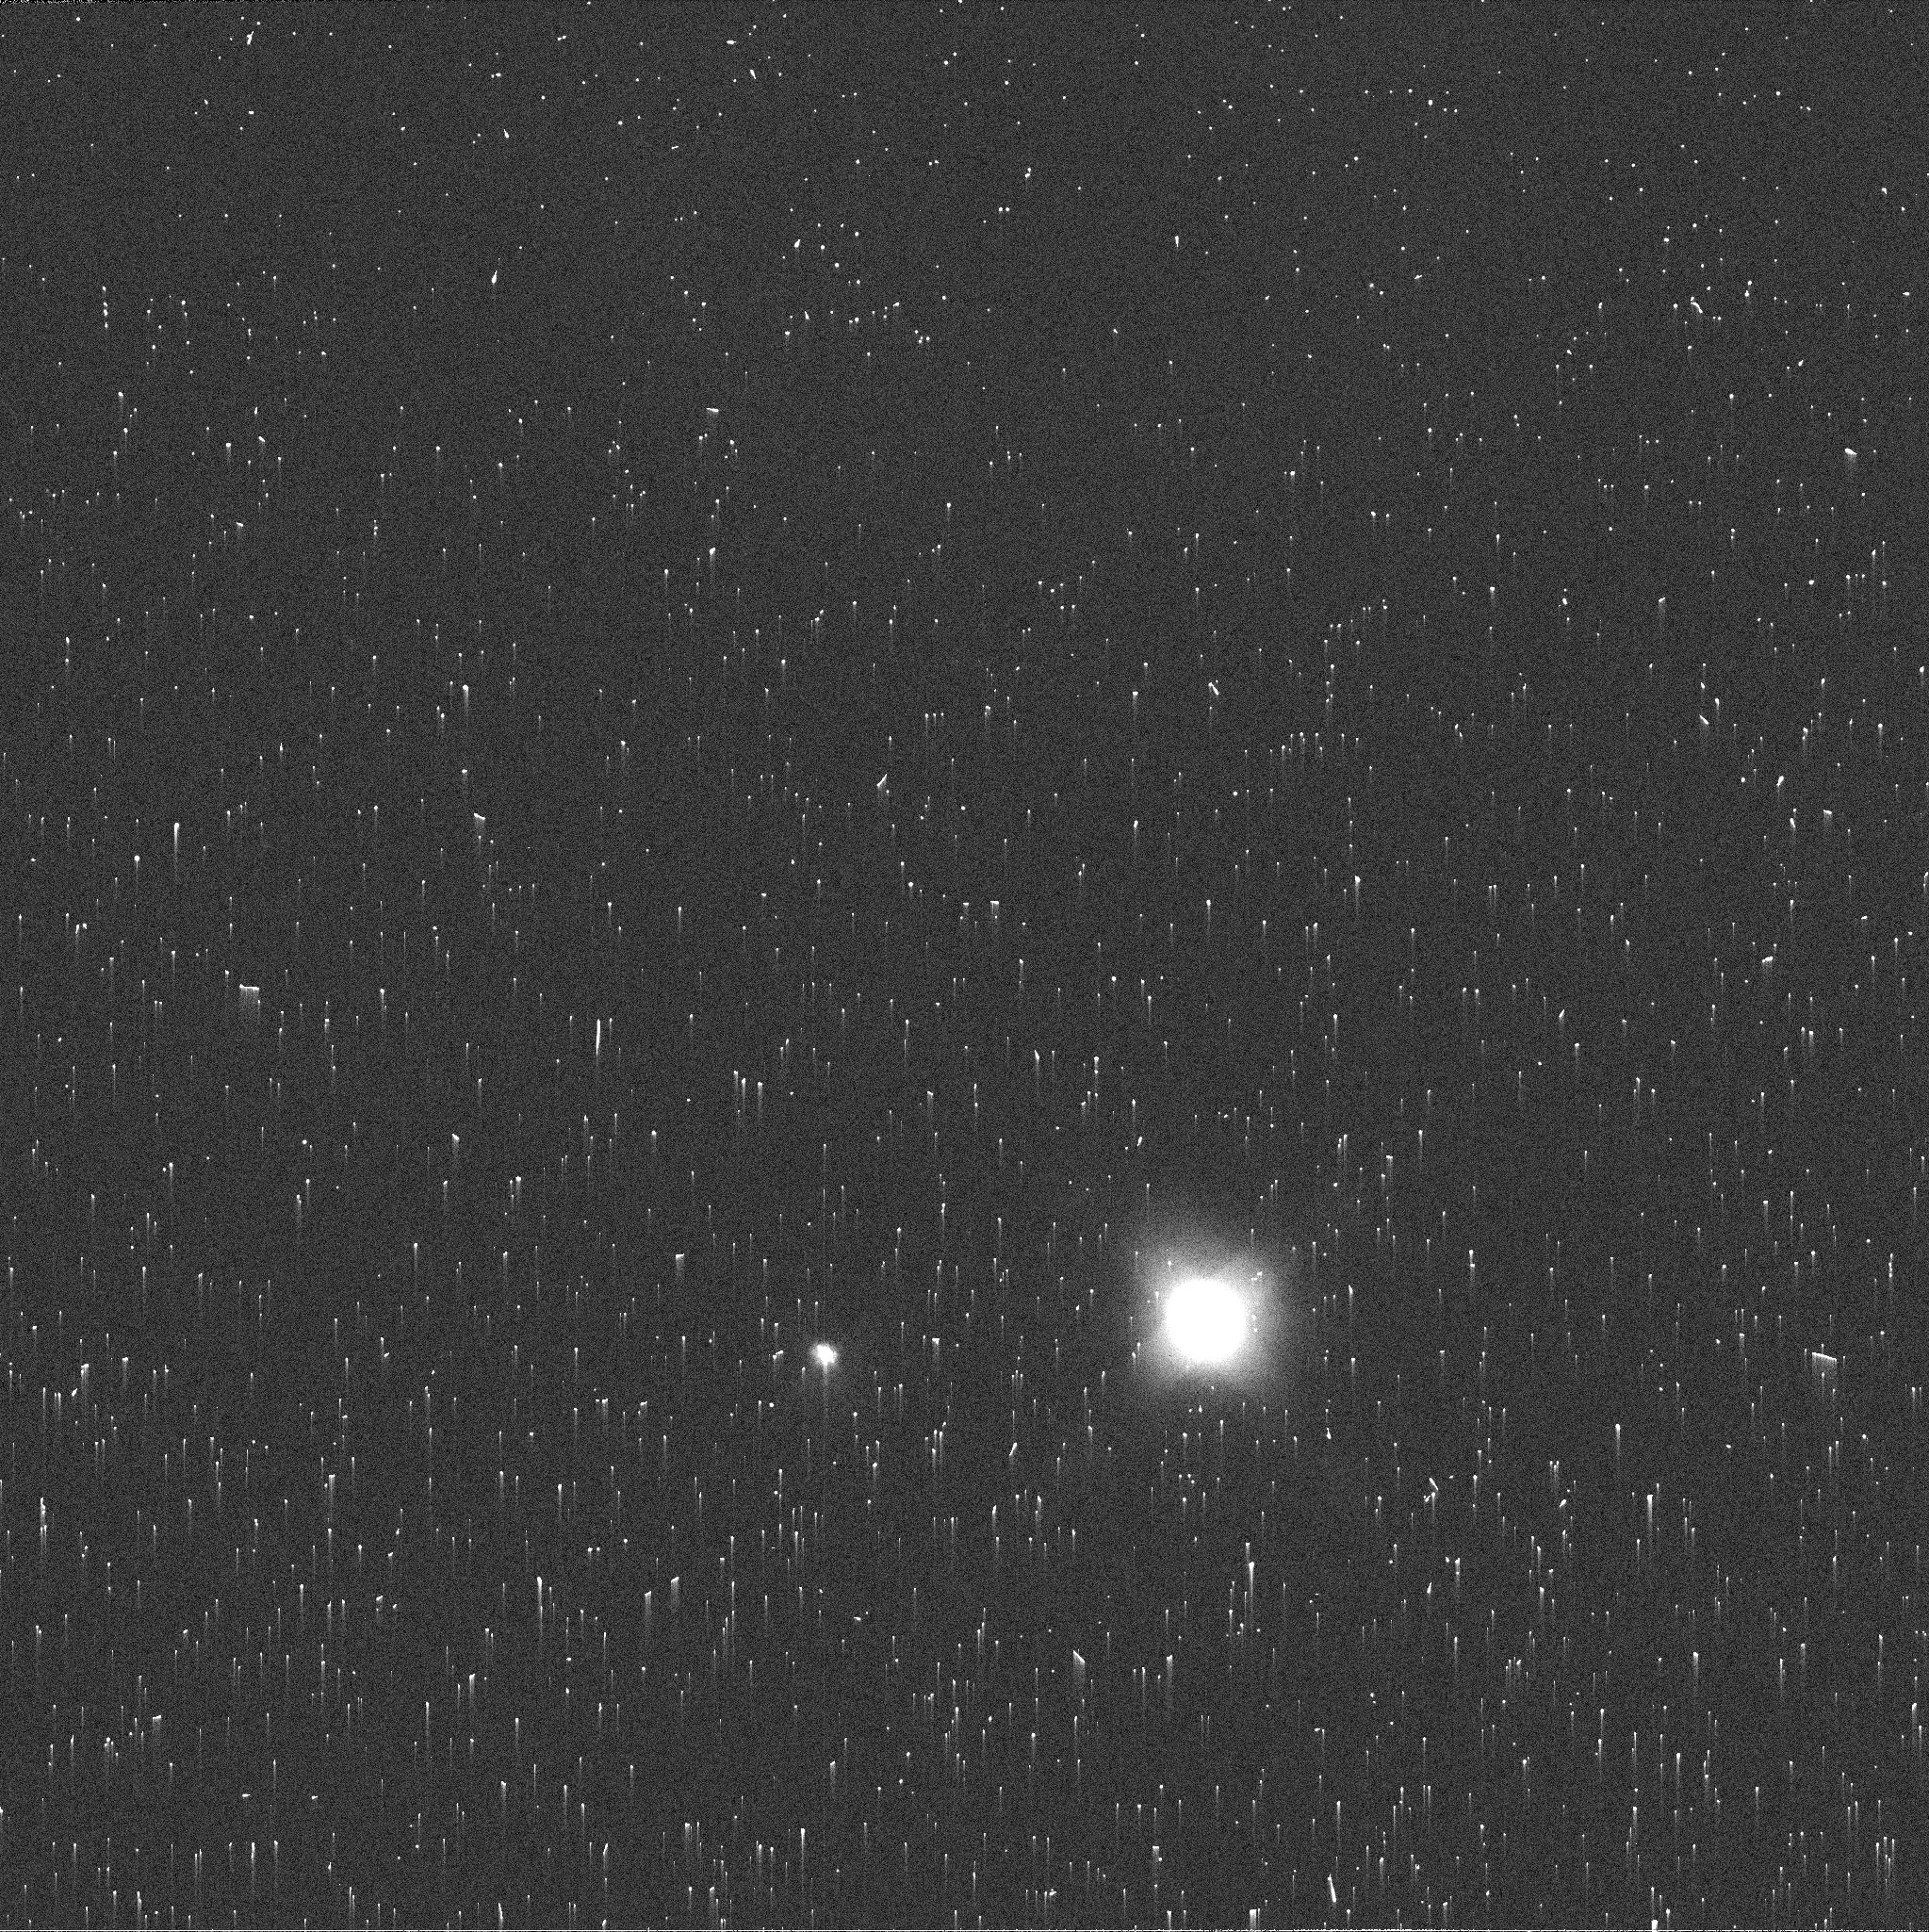
Target: NEPTUNE
Instrument: WFC3/UVIS
Filter: FQ619N
Exposure: 2 min
Observation ID: ie8c05qhq

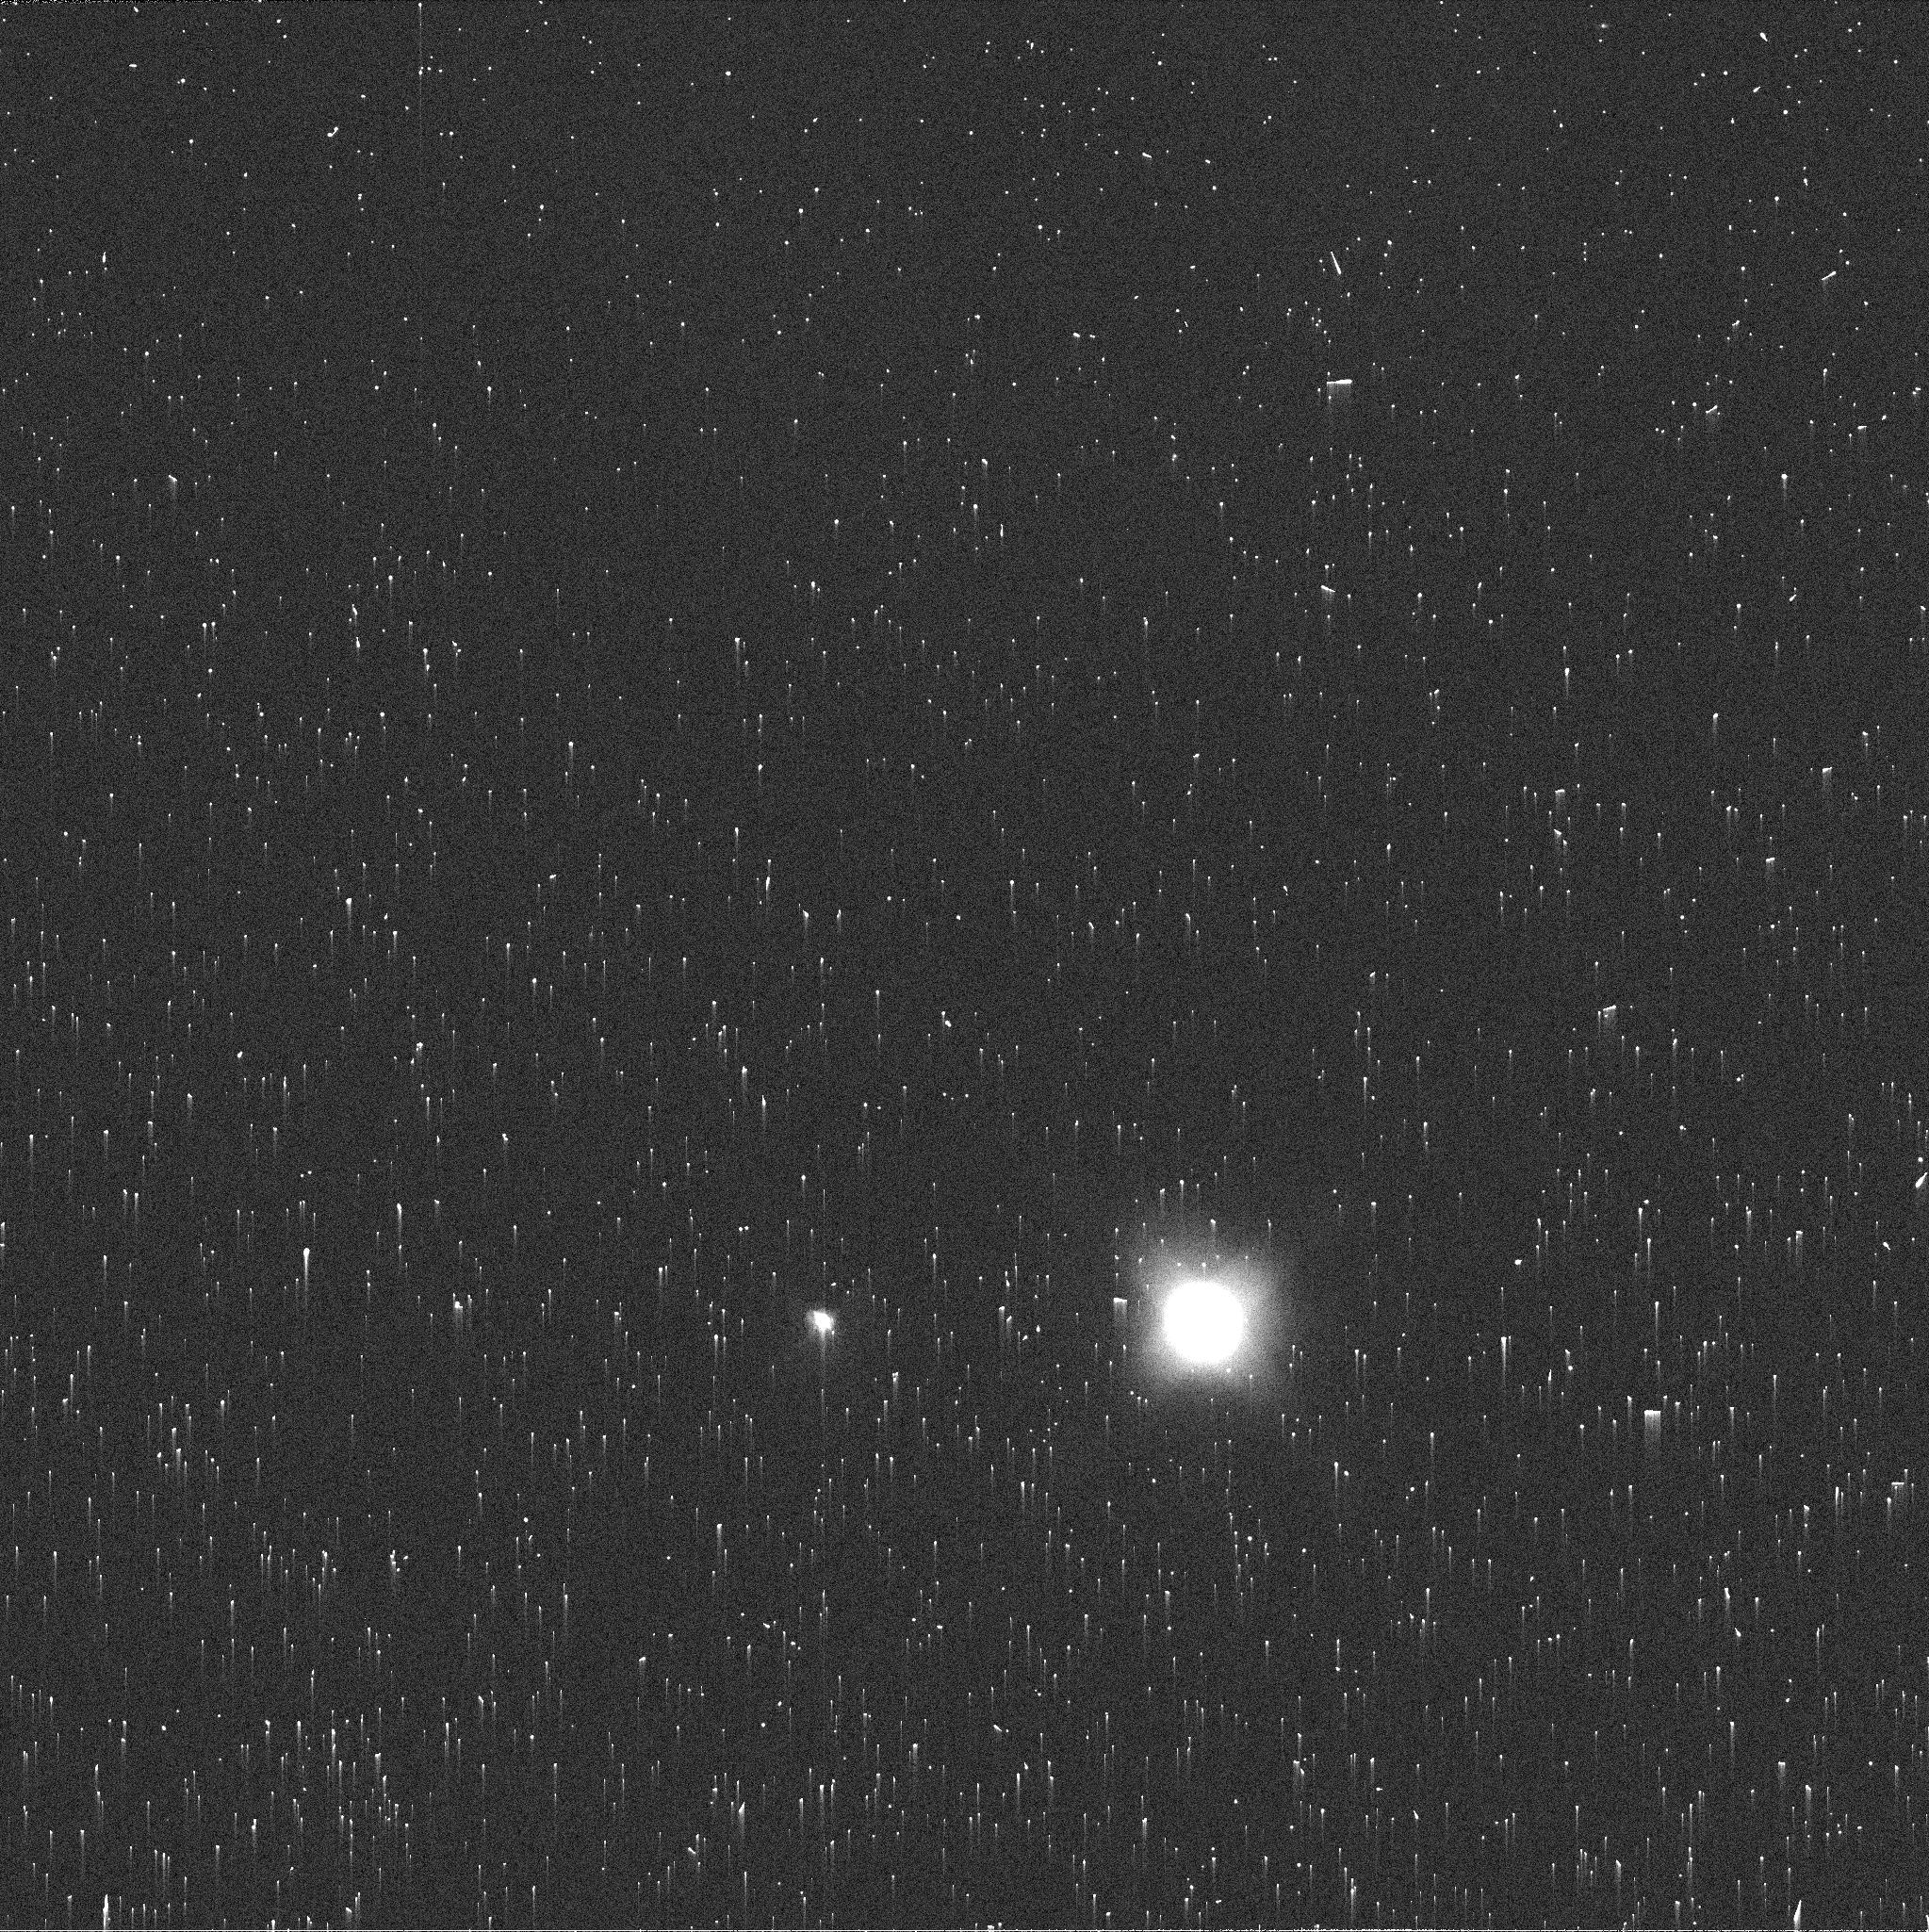
Target: NEPTUNE
Instrument: WFC3/UVIS
Filter: FQ619N
Exposure: 2 min
Observation ID: ie8c04pjq

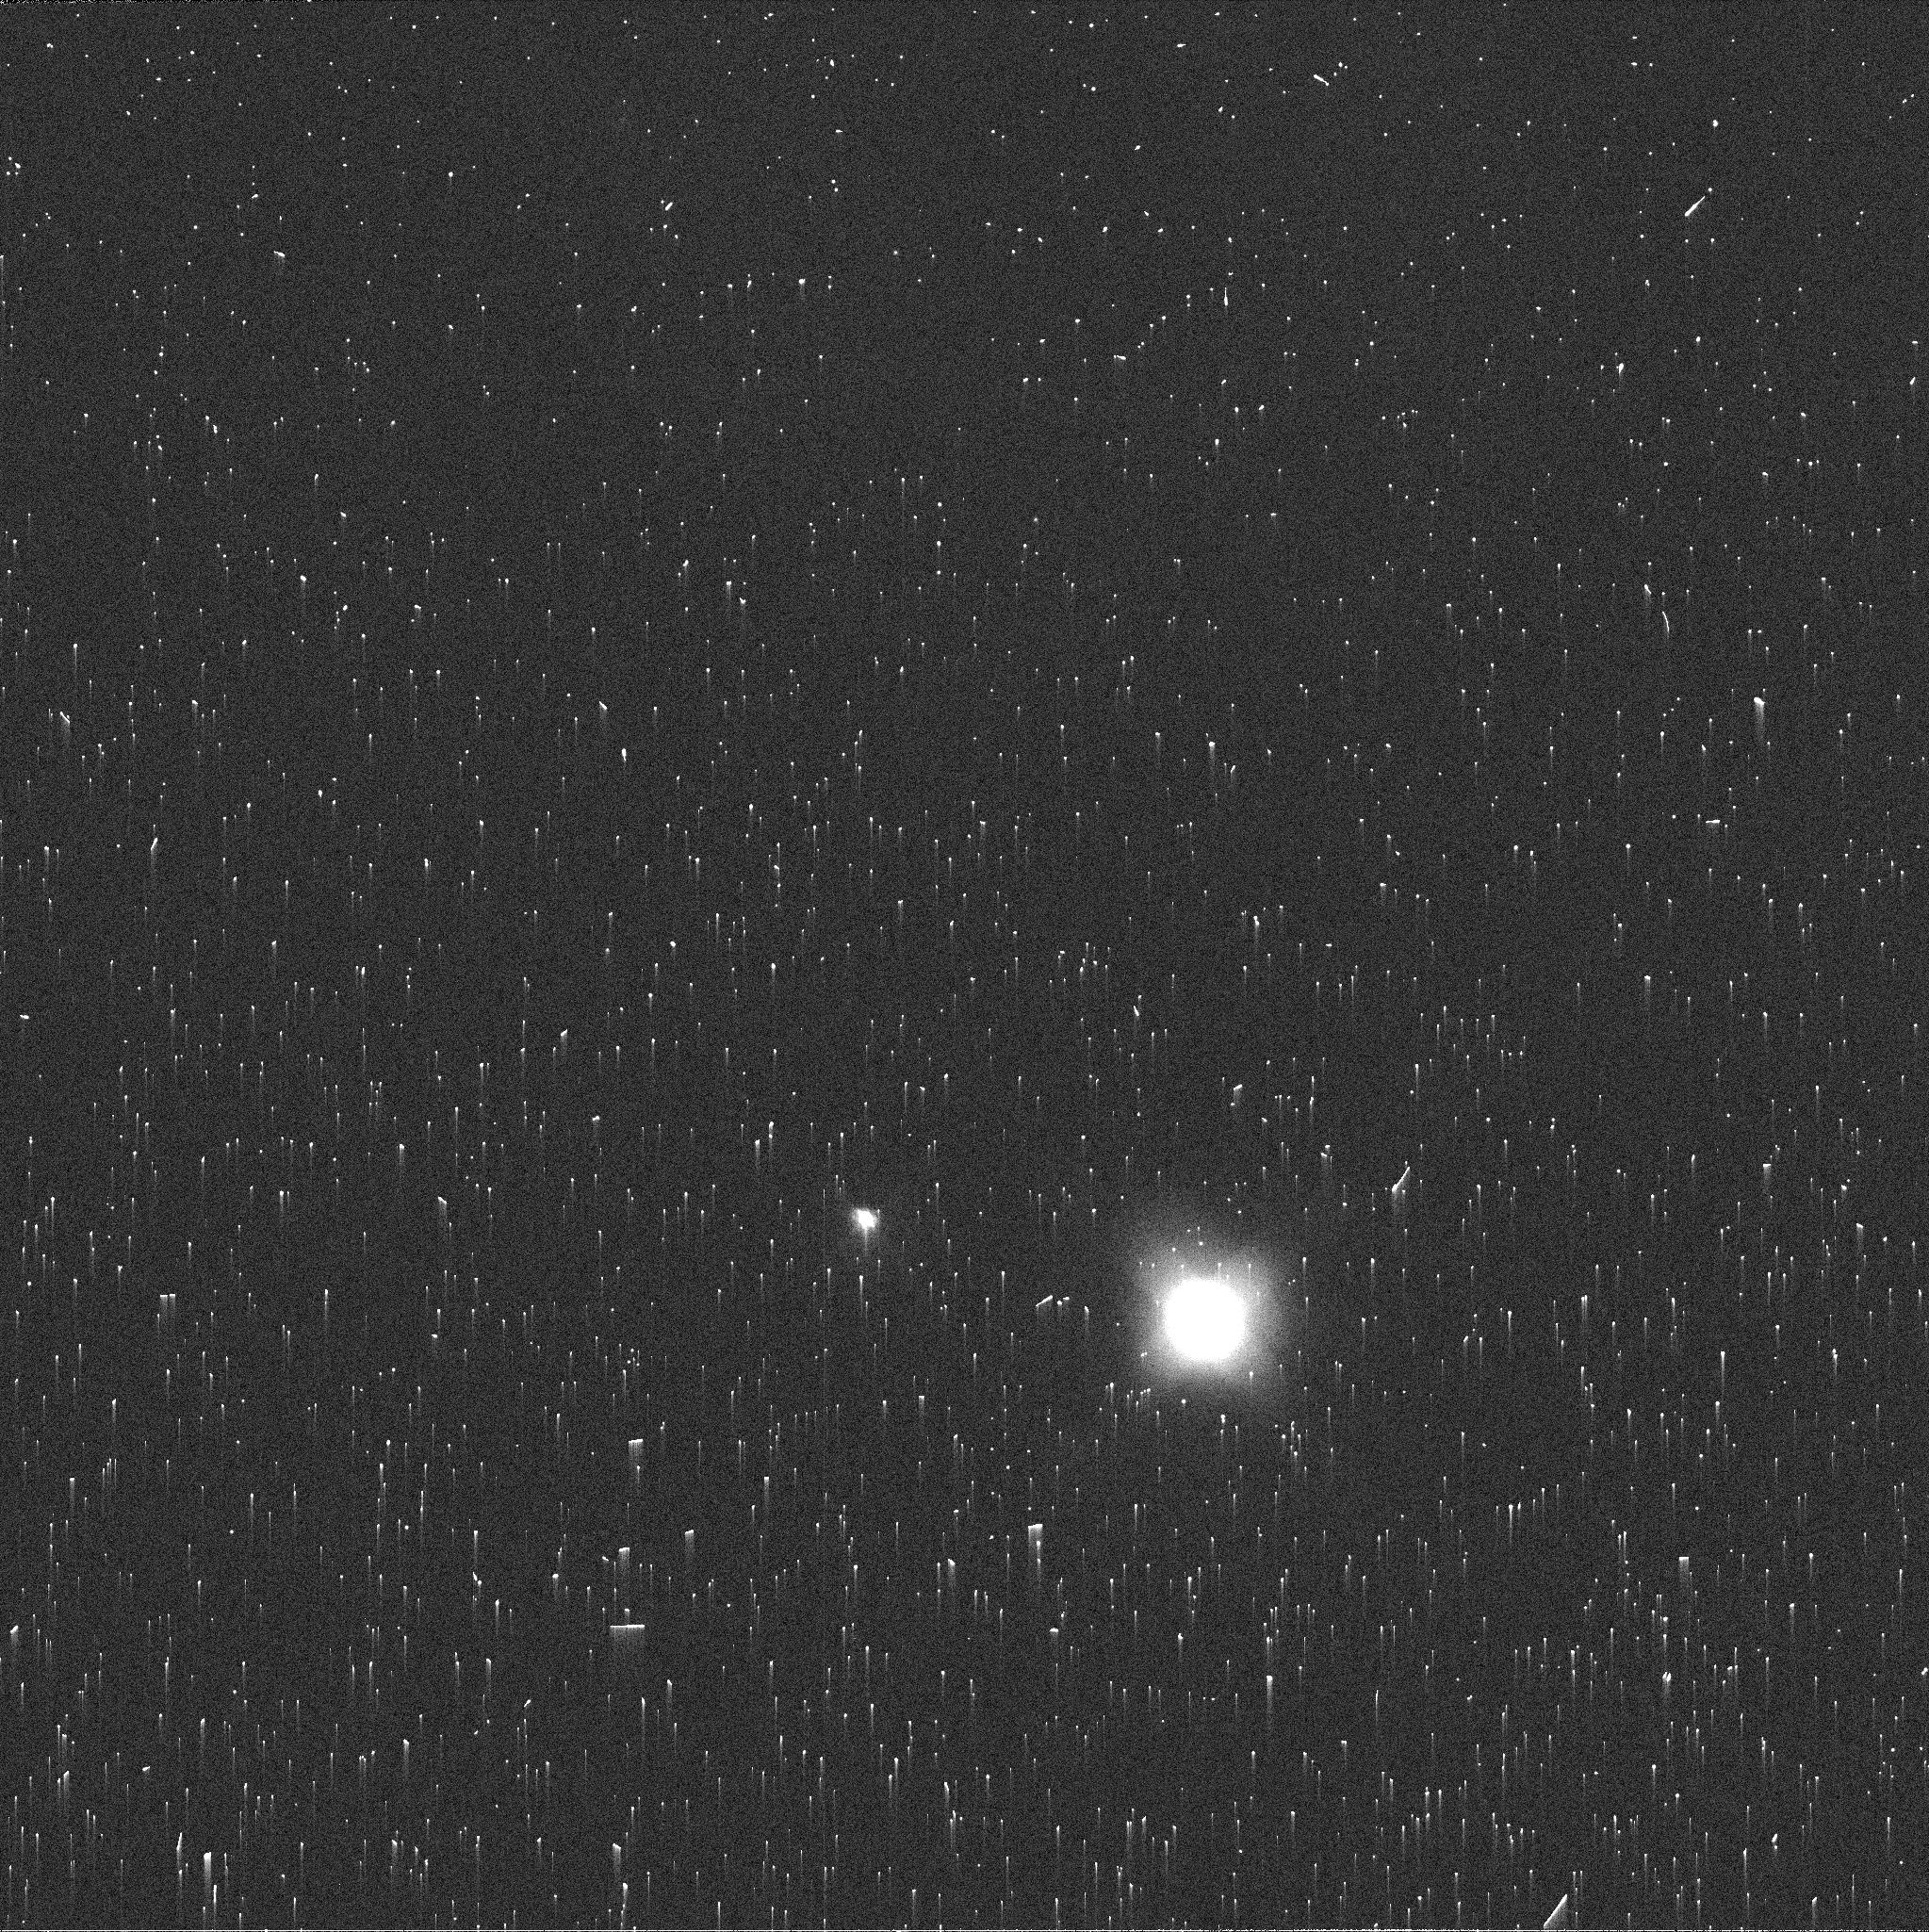
Target: NEPTUNE
Instrument: WFC3/UVIS
Filter: FQ619N
Exposure: 2 min
Observation ID: ie8c01m5q

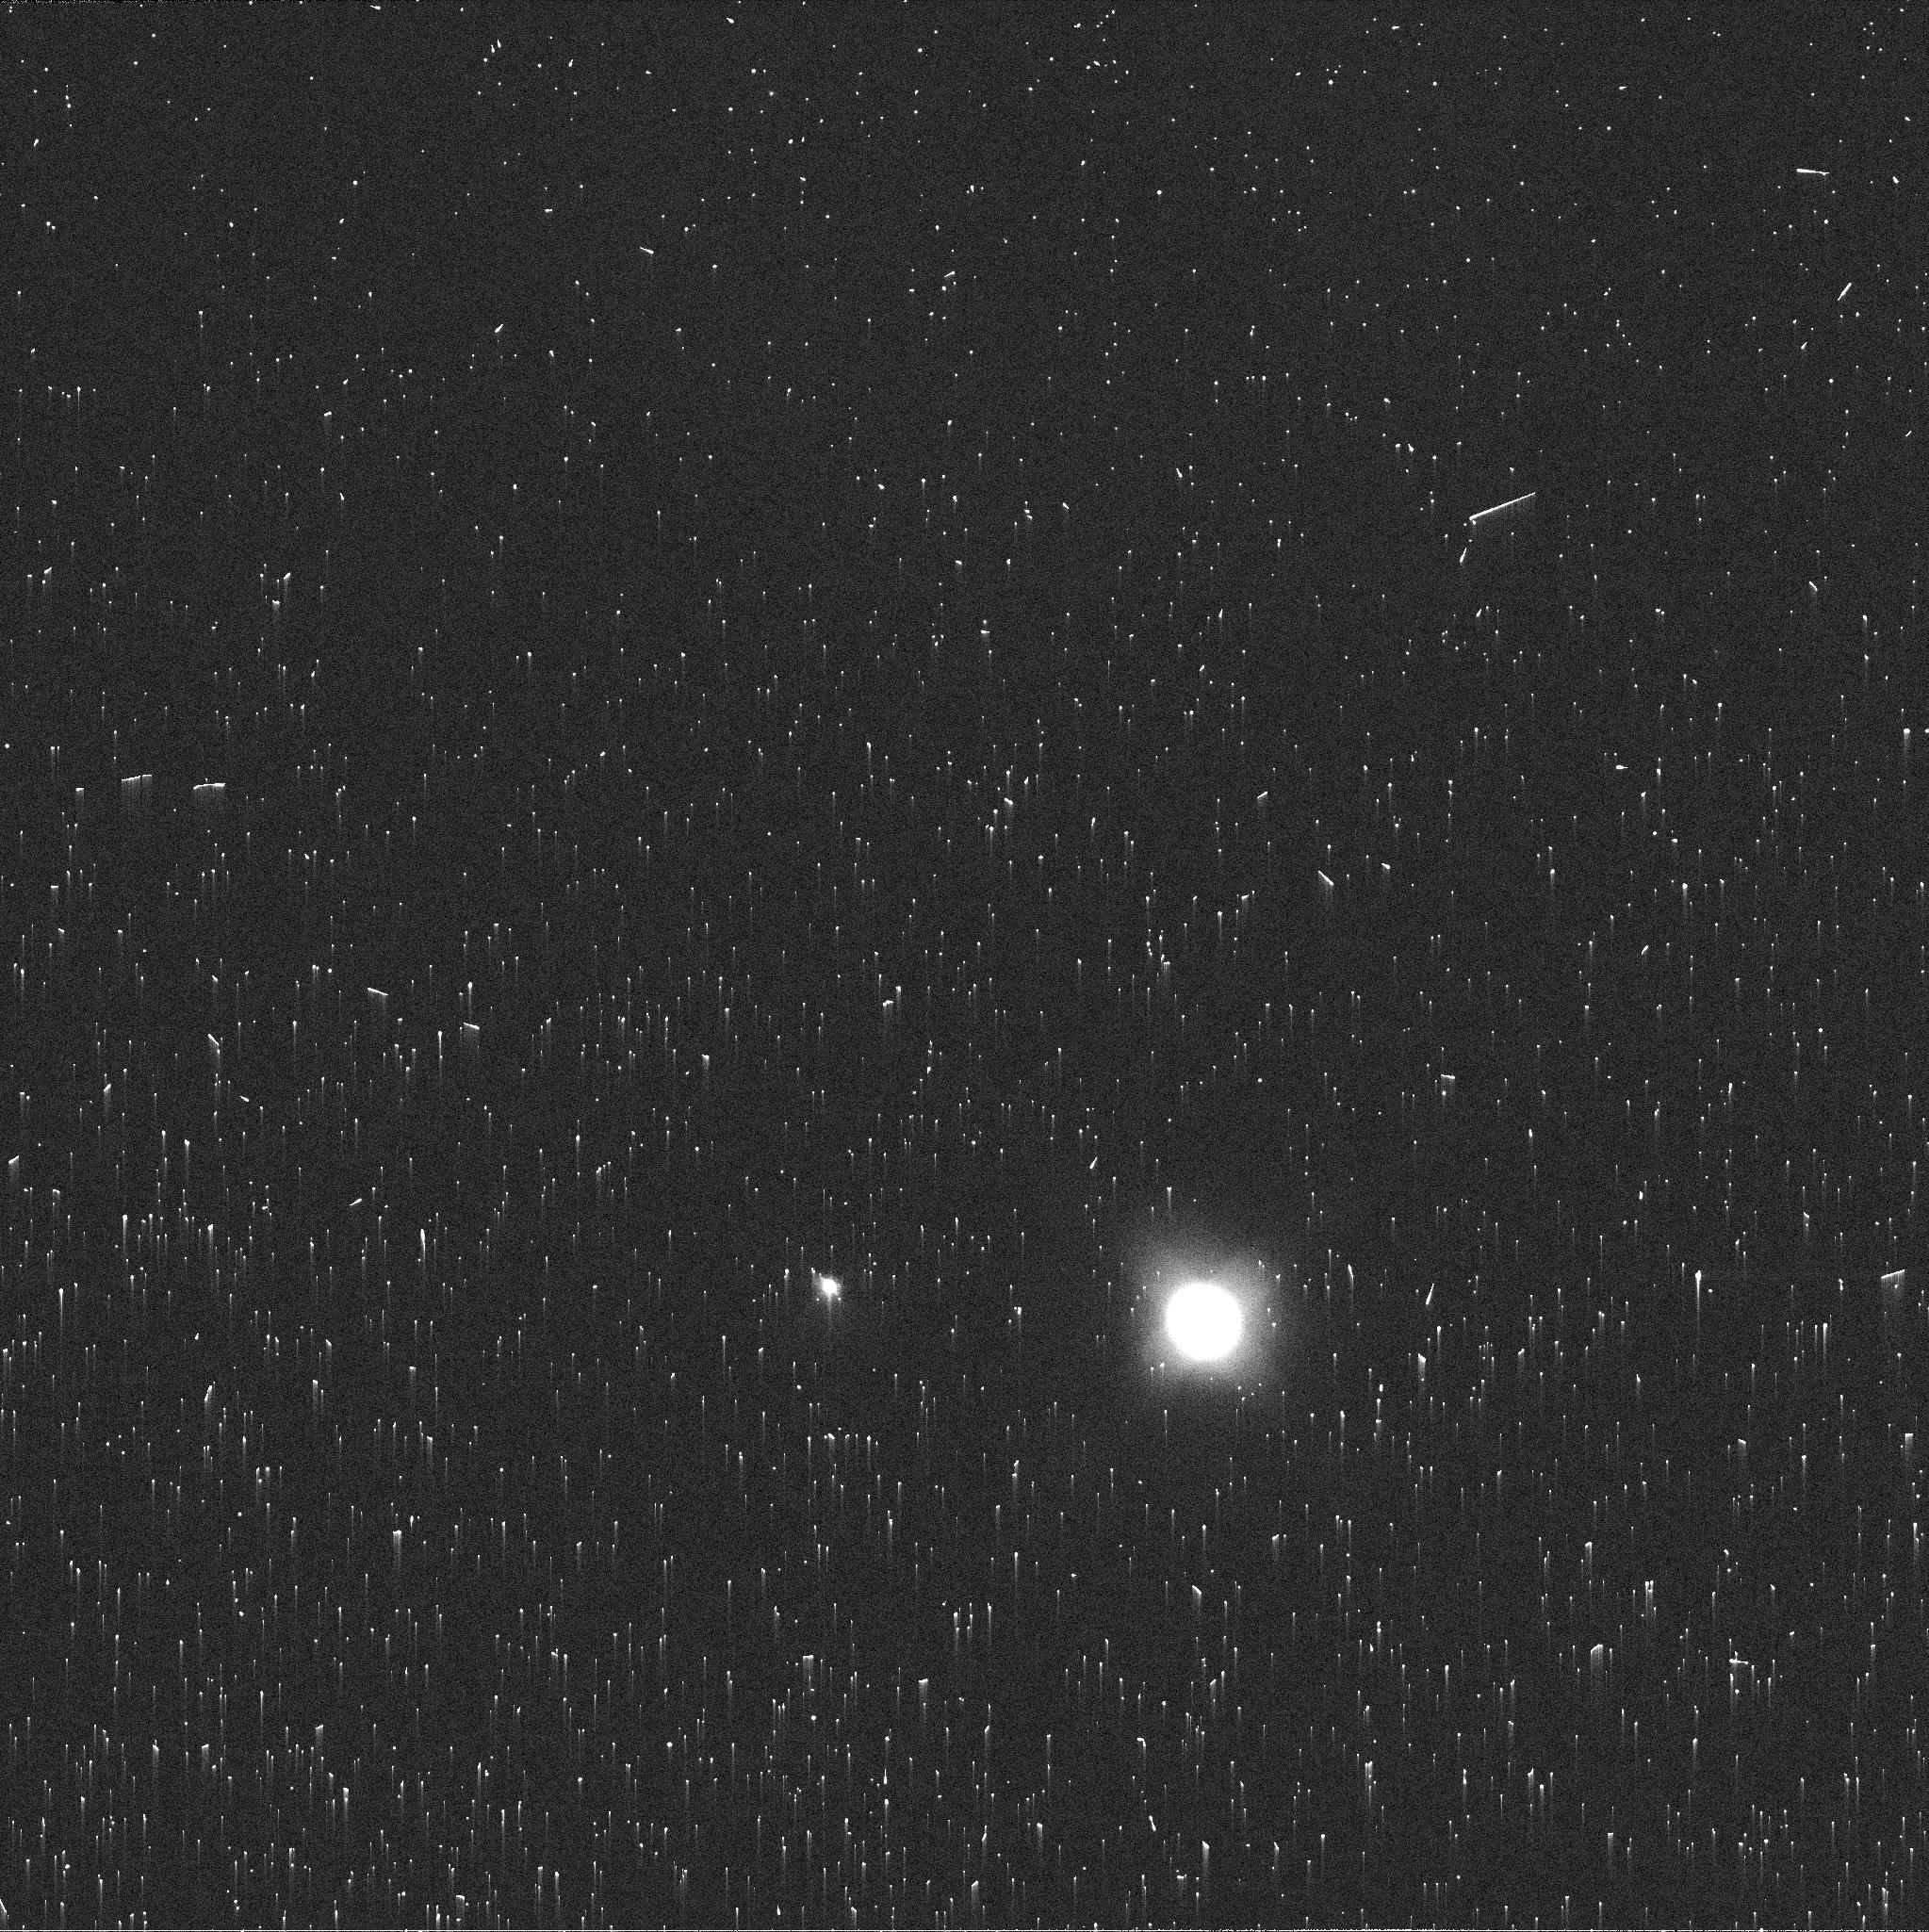
Target: NEPTUNE
Instrument: WFC3/UVIS
Filter: FQ619N
Exposure: 2 min
Observation ID: ie8c03o4q

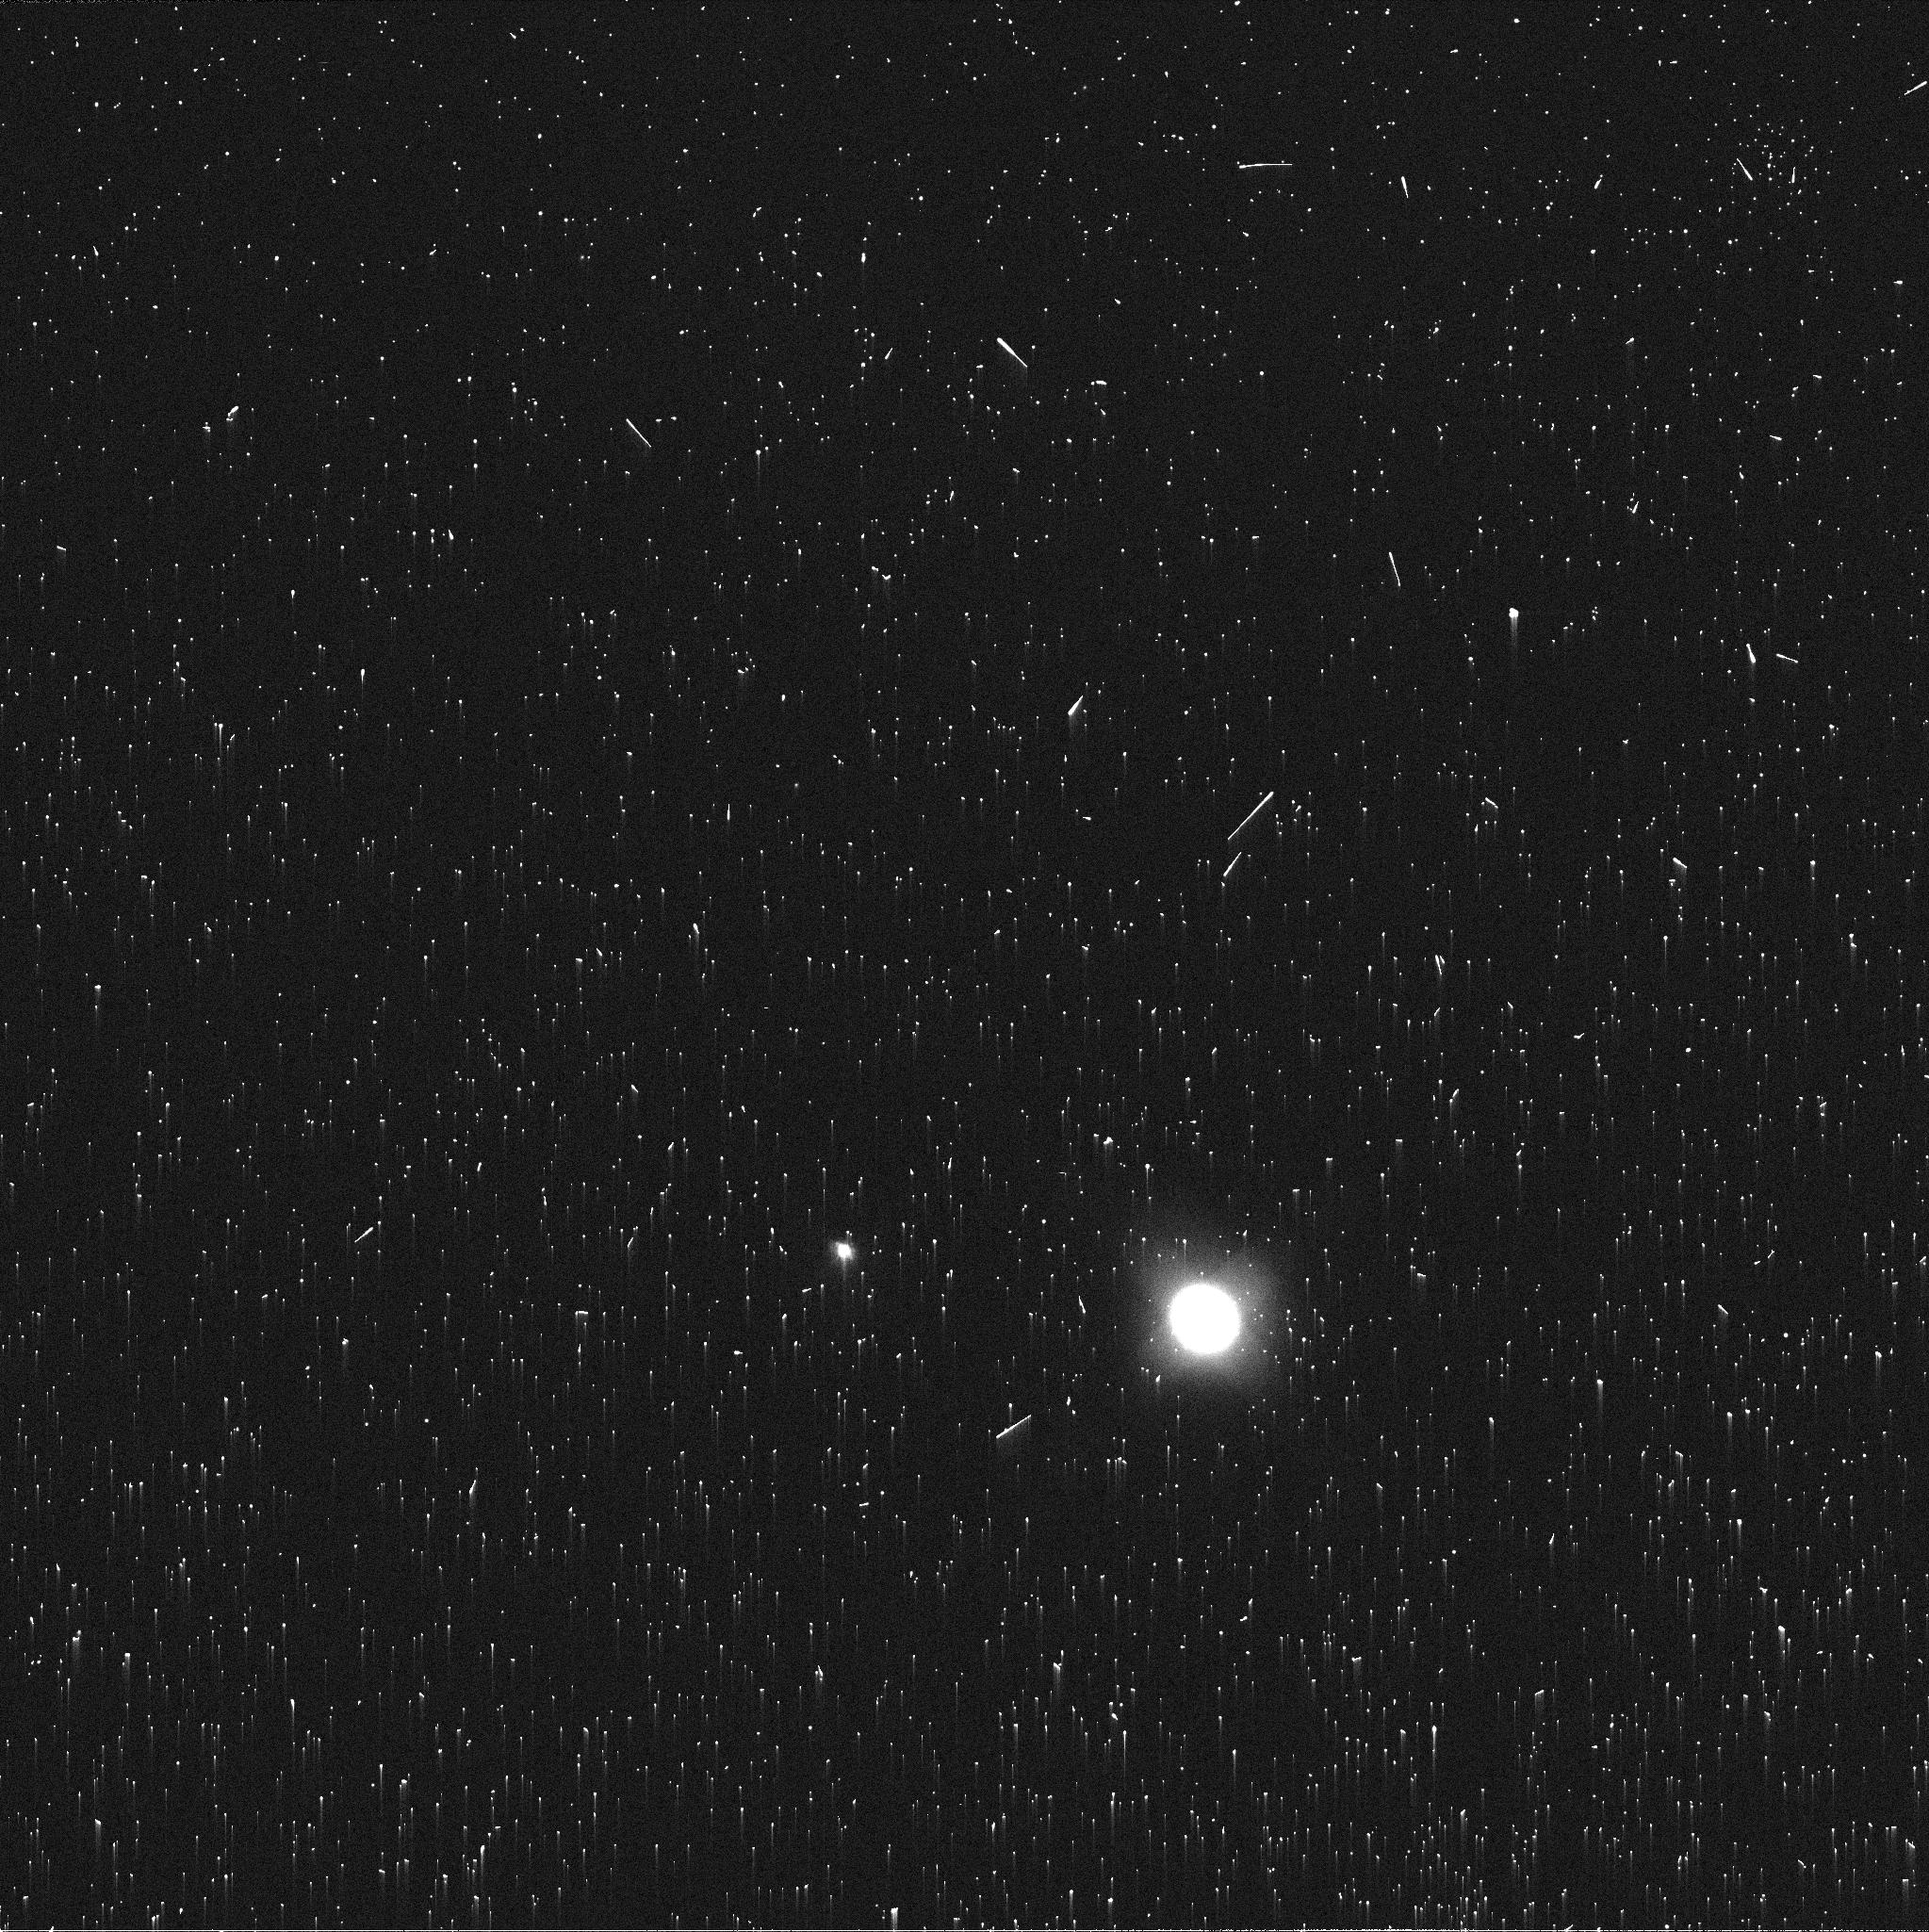
Target: NEPTUNE
Instrument: WFC3/UVIS
Filter: FQ619N
Exposure: 2 min
Observation ID: ie8c02mzq

Dark Vortex Disruption (PI: Wong, Michael H.)

Annual HST observations of Neptune, last obtained at the end of September 2019, show that the planet's dark spot is drifting toward the equator. This feature, named "NDS-2018" for its discovery date, is the first dark spot seen to behave like the Great Dark Spot discovered by Voyager 2. Its equatorward migration is similar to numerical simulations, which also find that vortices drifting too close to the equator will become disrupted, creating a planetary-scale disturbance. The formation of NDS-2018 was witnessed by Hubble, unusual because only one other dark spot had a well-defined formation time. Similarly, only two (different) vortices were seen to dissipate by fading away. Late-time observations of NDS-2018 would thus create the only full record of the origin, evolution, and dissipation of a dark vortex, as well as the only observations of the dissipation pathway involving equatorward drift and disruption (conjectured, but never observed). New observations are urgently requested before Neptune reaches HST's solar exclusion limit on January 12, 2020. The observations would either (1) measure the morphology, position, and drift of the vortex prior to disruption; (2) witness a never-before seen planetary-scale disturbance long anticipated from model simulations; or (3) give tight constraints on the complete lifetime of a dark vortex for the first time. Rather than fading, the vortex increased in contrast from 2018 to 2019, while also shrinking in overall area. New photometric and morphological measurements will determine whether the vortex evolution continues to resemble a vorticity-preserving column-stretching process.